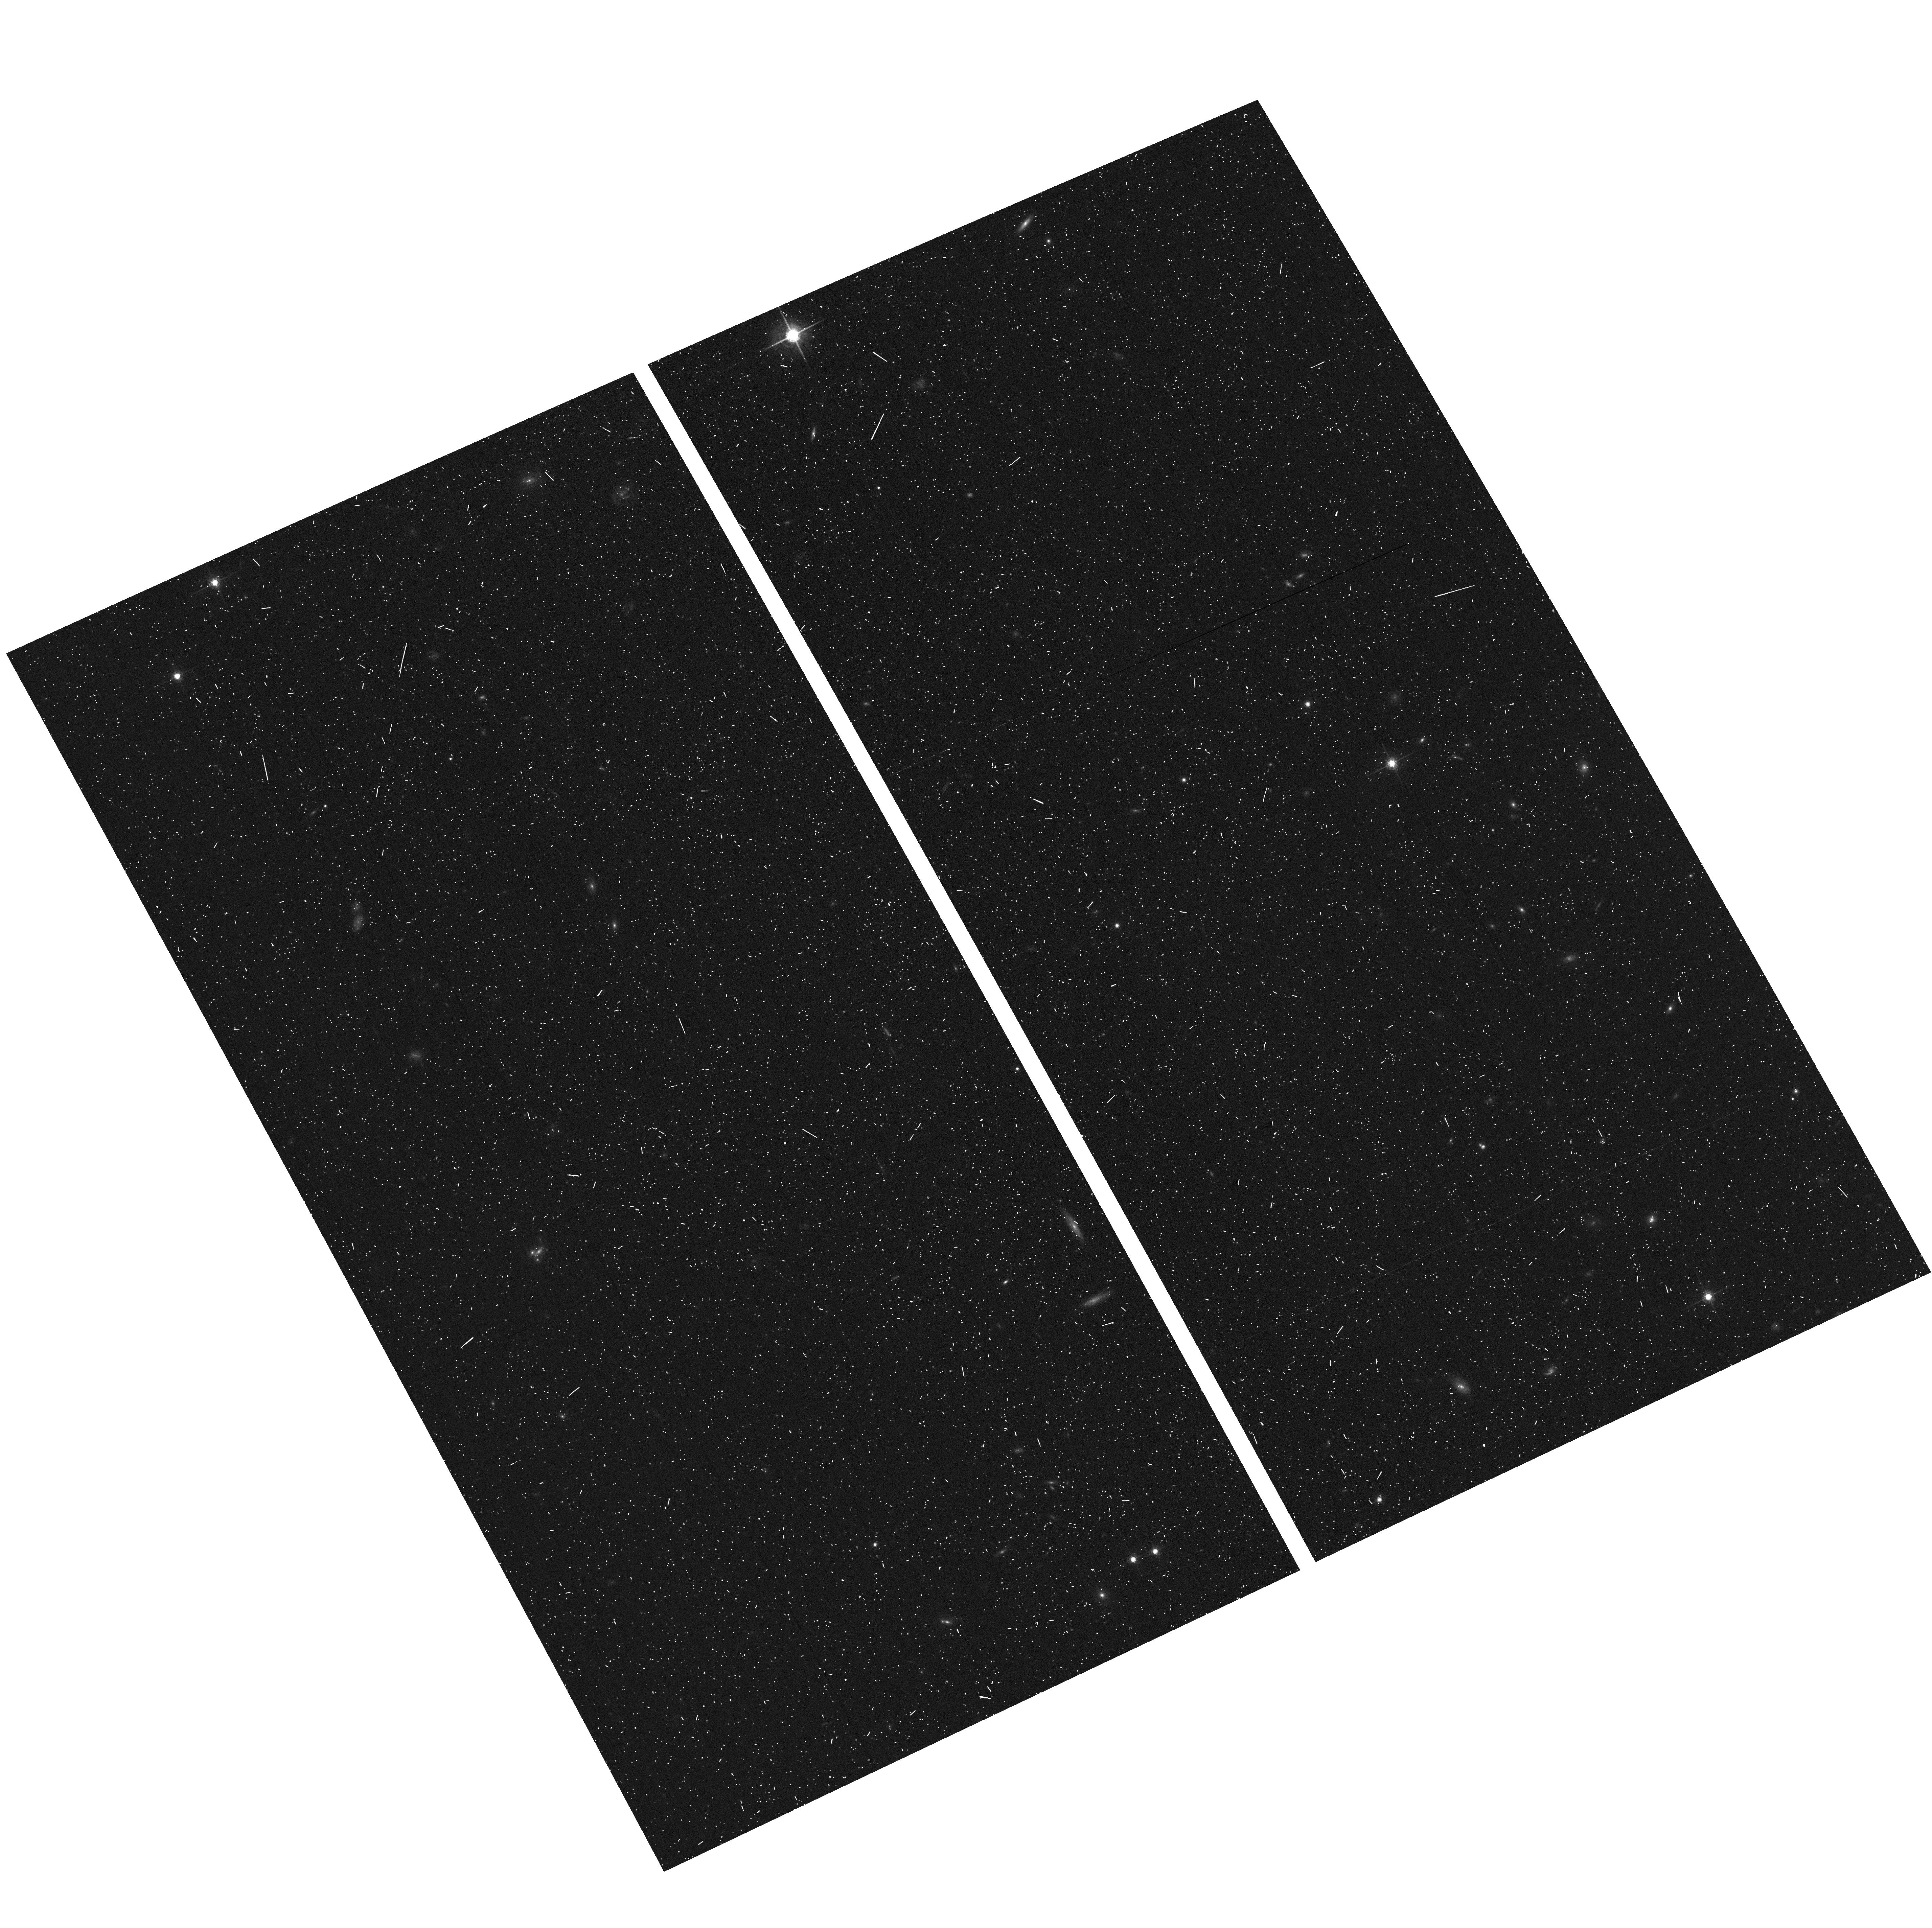
Target: MACS1423+2404-ACSPAR2. Instrument: ACS/WFC. Filter: F775W. Exposure: 6 min. Observation ID: hst_12790_b1_acs_wfc_f775w_jbztb1

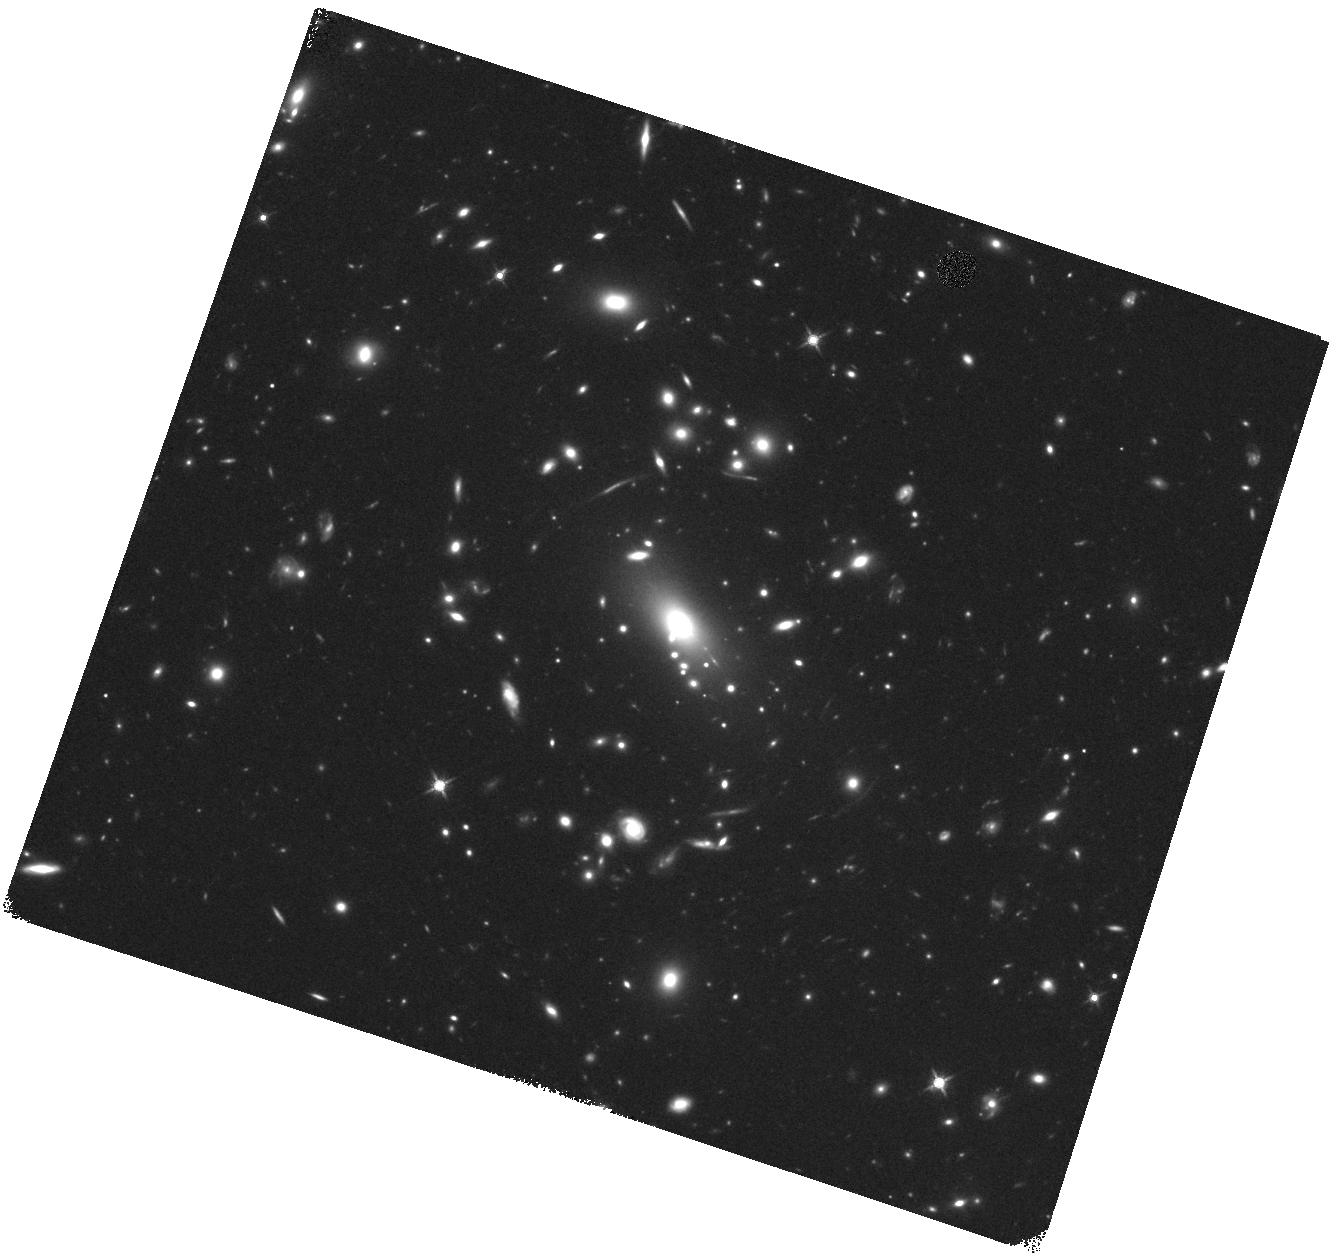
Target: MACS1423+2404. Instrument: WFC3/IR. Filter: F140W. Exposure: 22 min. Observation ID: hst_12790_b6_wfc3_ir_f140w_ibztb6

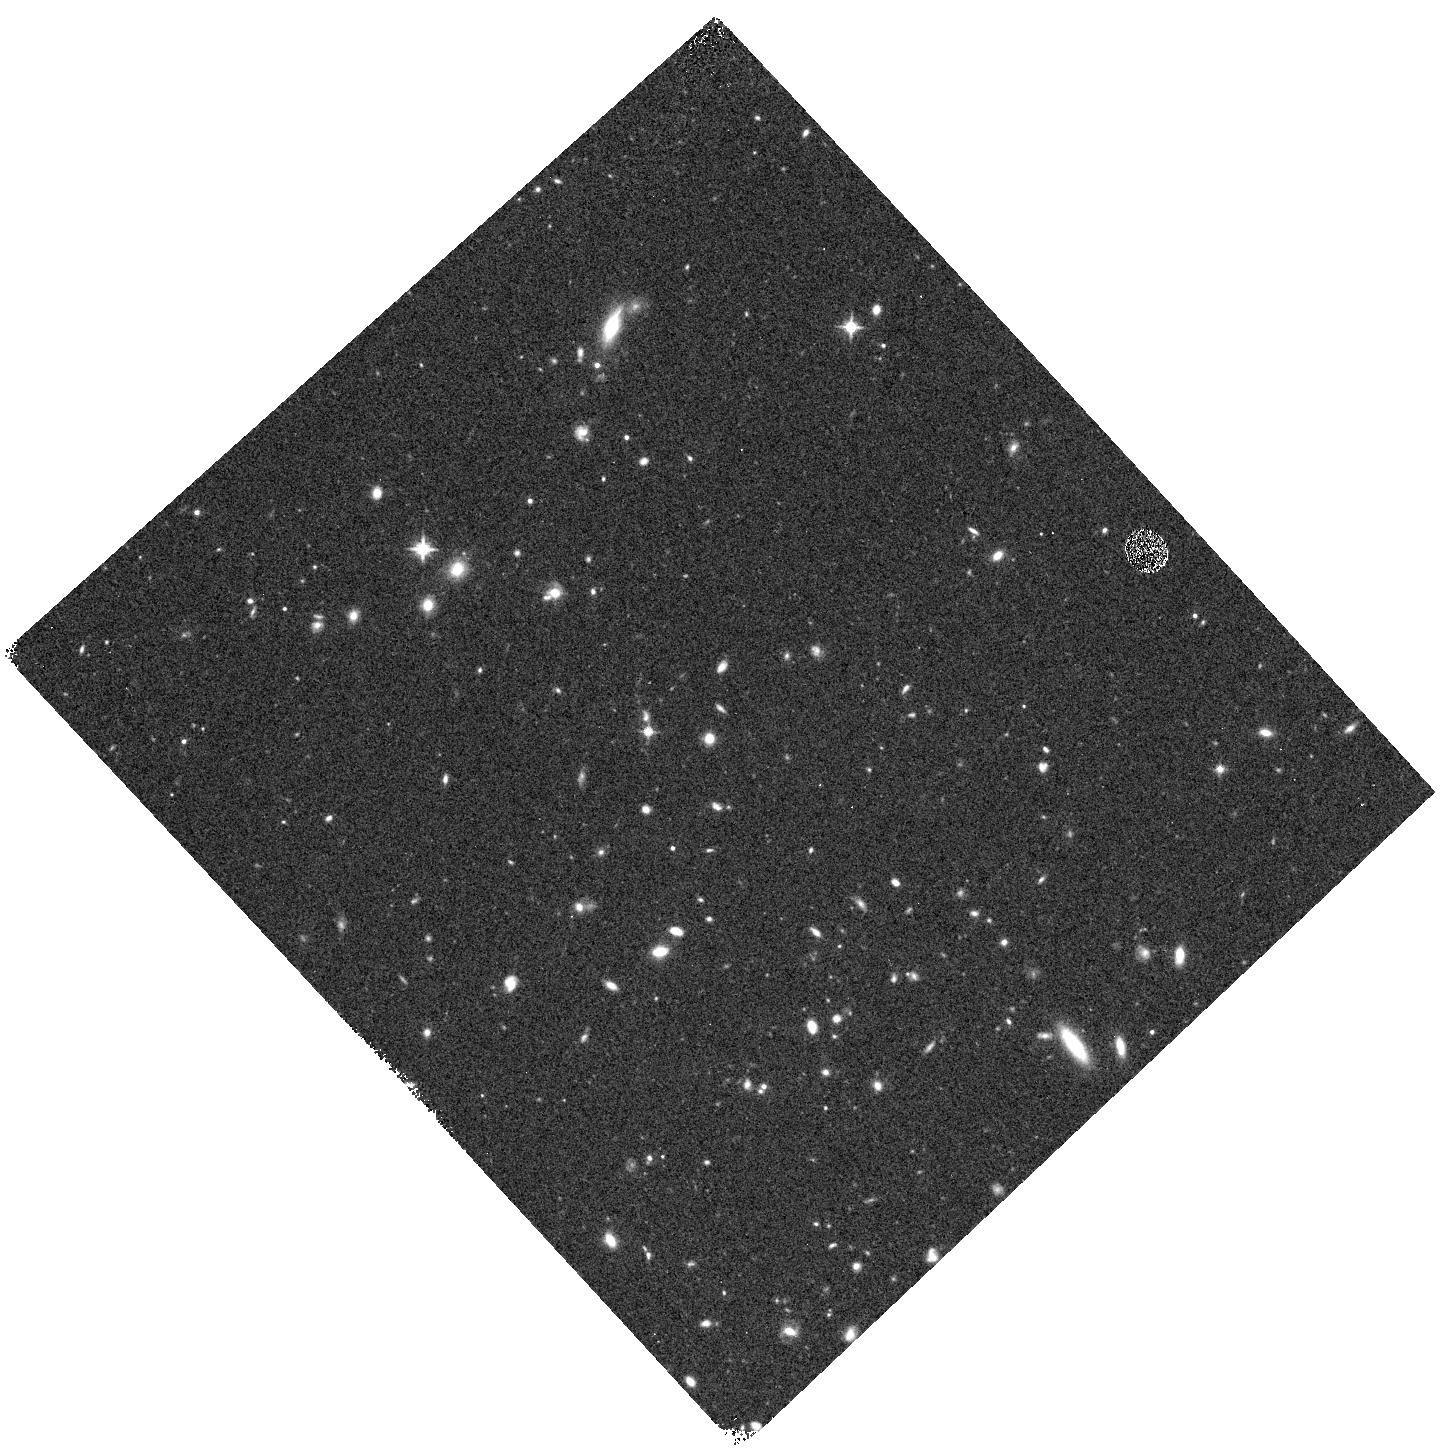
Target: MACS1423+2404-WFC3PAR1. Instrument: WFC3/IR. Filter: F125W. Exposure: 12 min. Observation ID: hst_12790_a0_wfc3_ir_f125w_ibzta0

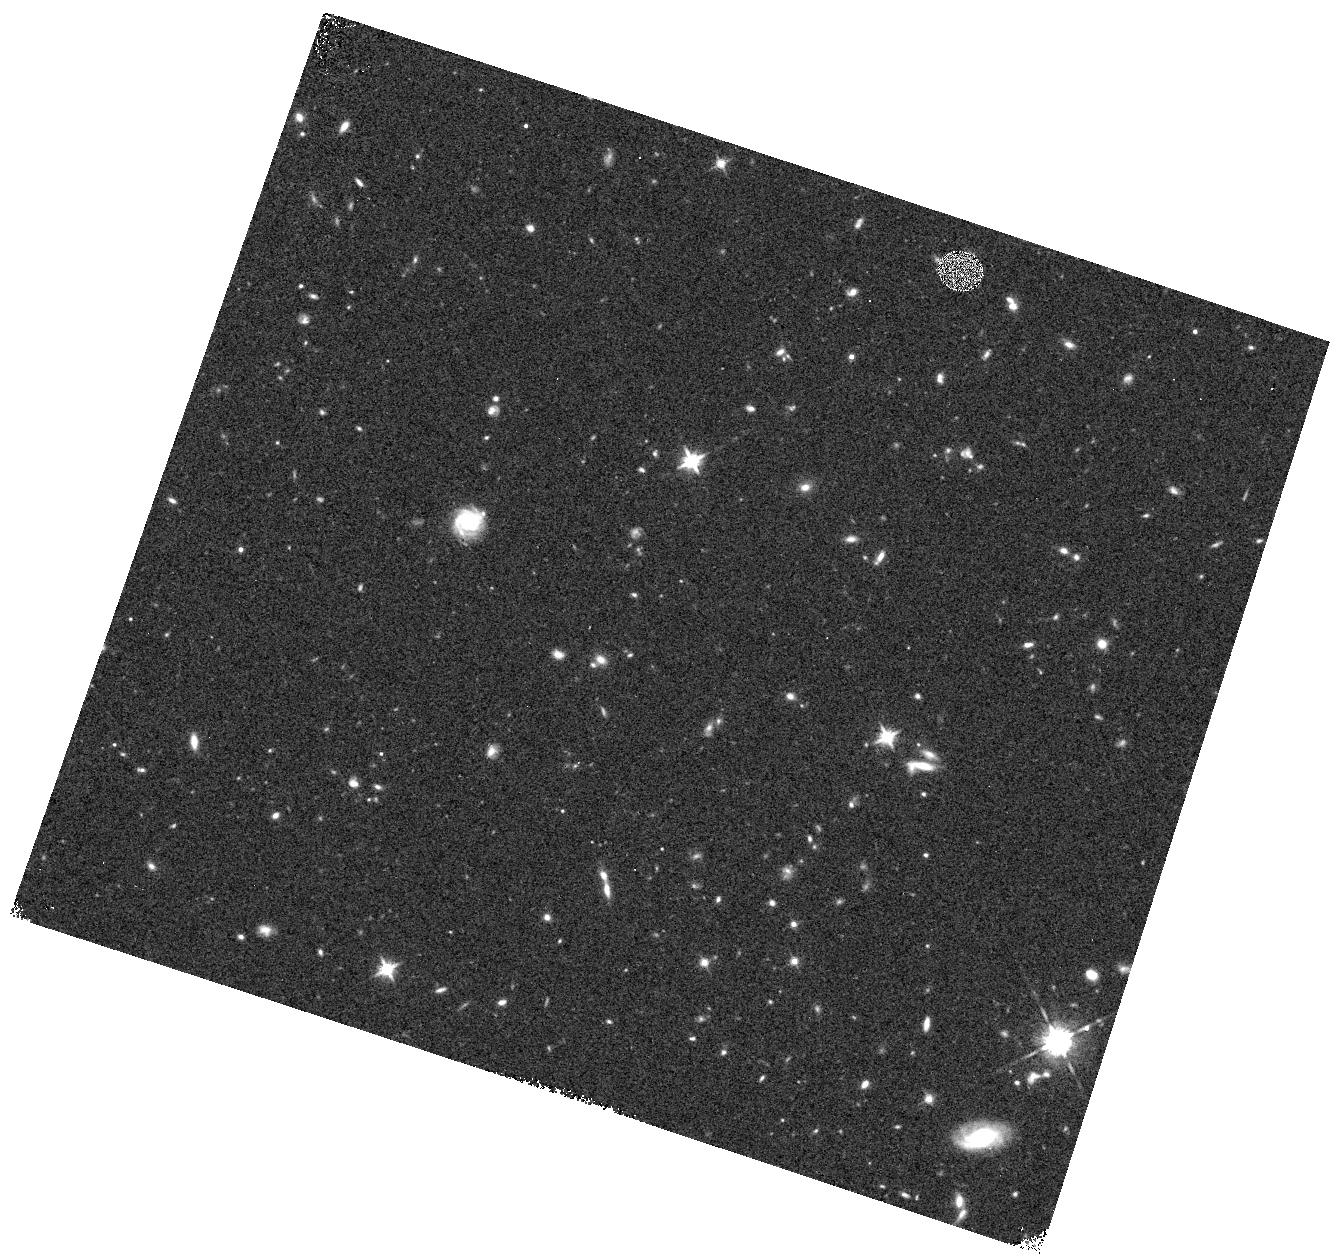
Target: MACS1423+2404-WFC3PAR2. Instrument: WFC3/IR. Filter: F125W. Exposure: 12 min. Observation ID: hst_12790_b7_wfc3_ir_f125w_ibztb7

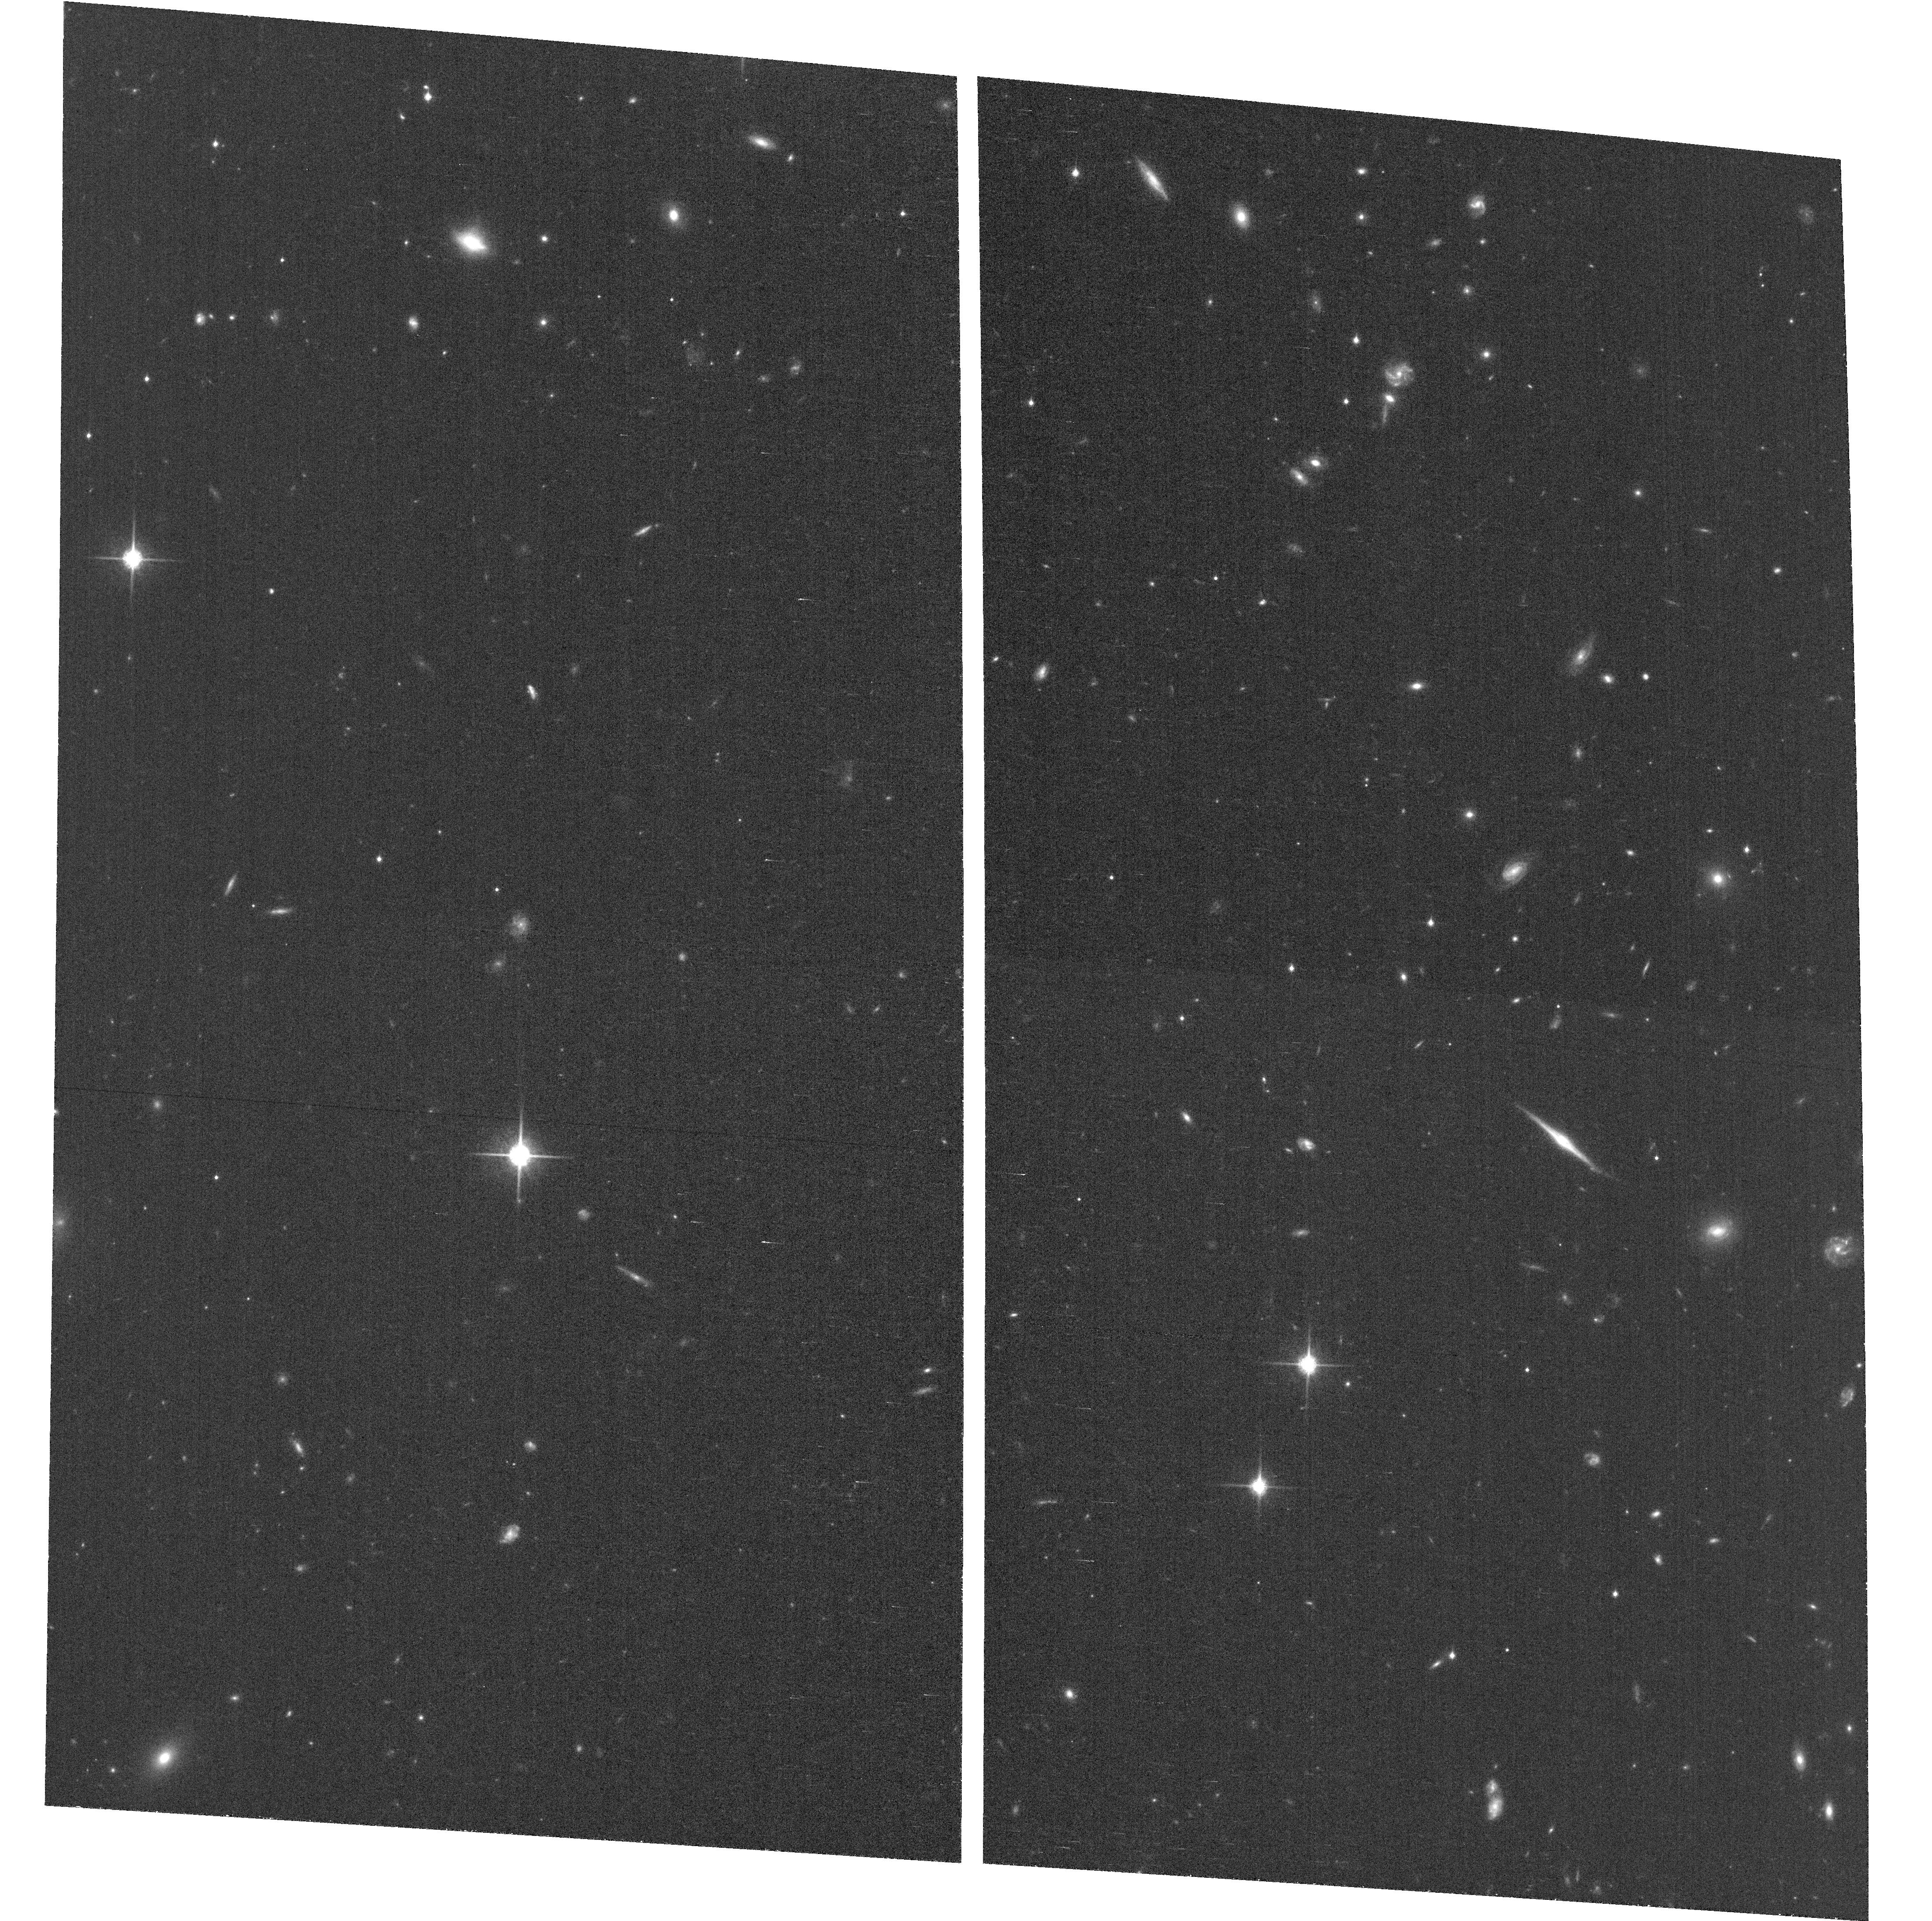
Target: MACS1423+2404-ACSPAR1. Instrument: ACS/WFC. Filter: F850LP. Exposure: 1 h. Observation ID: hst_12790_a6_acs_wfc_f850lp_jbzta6

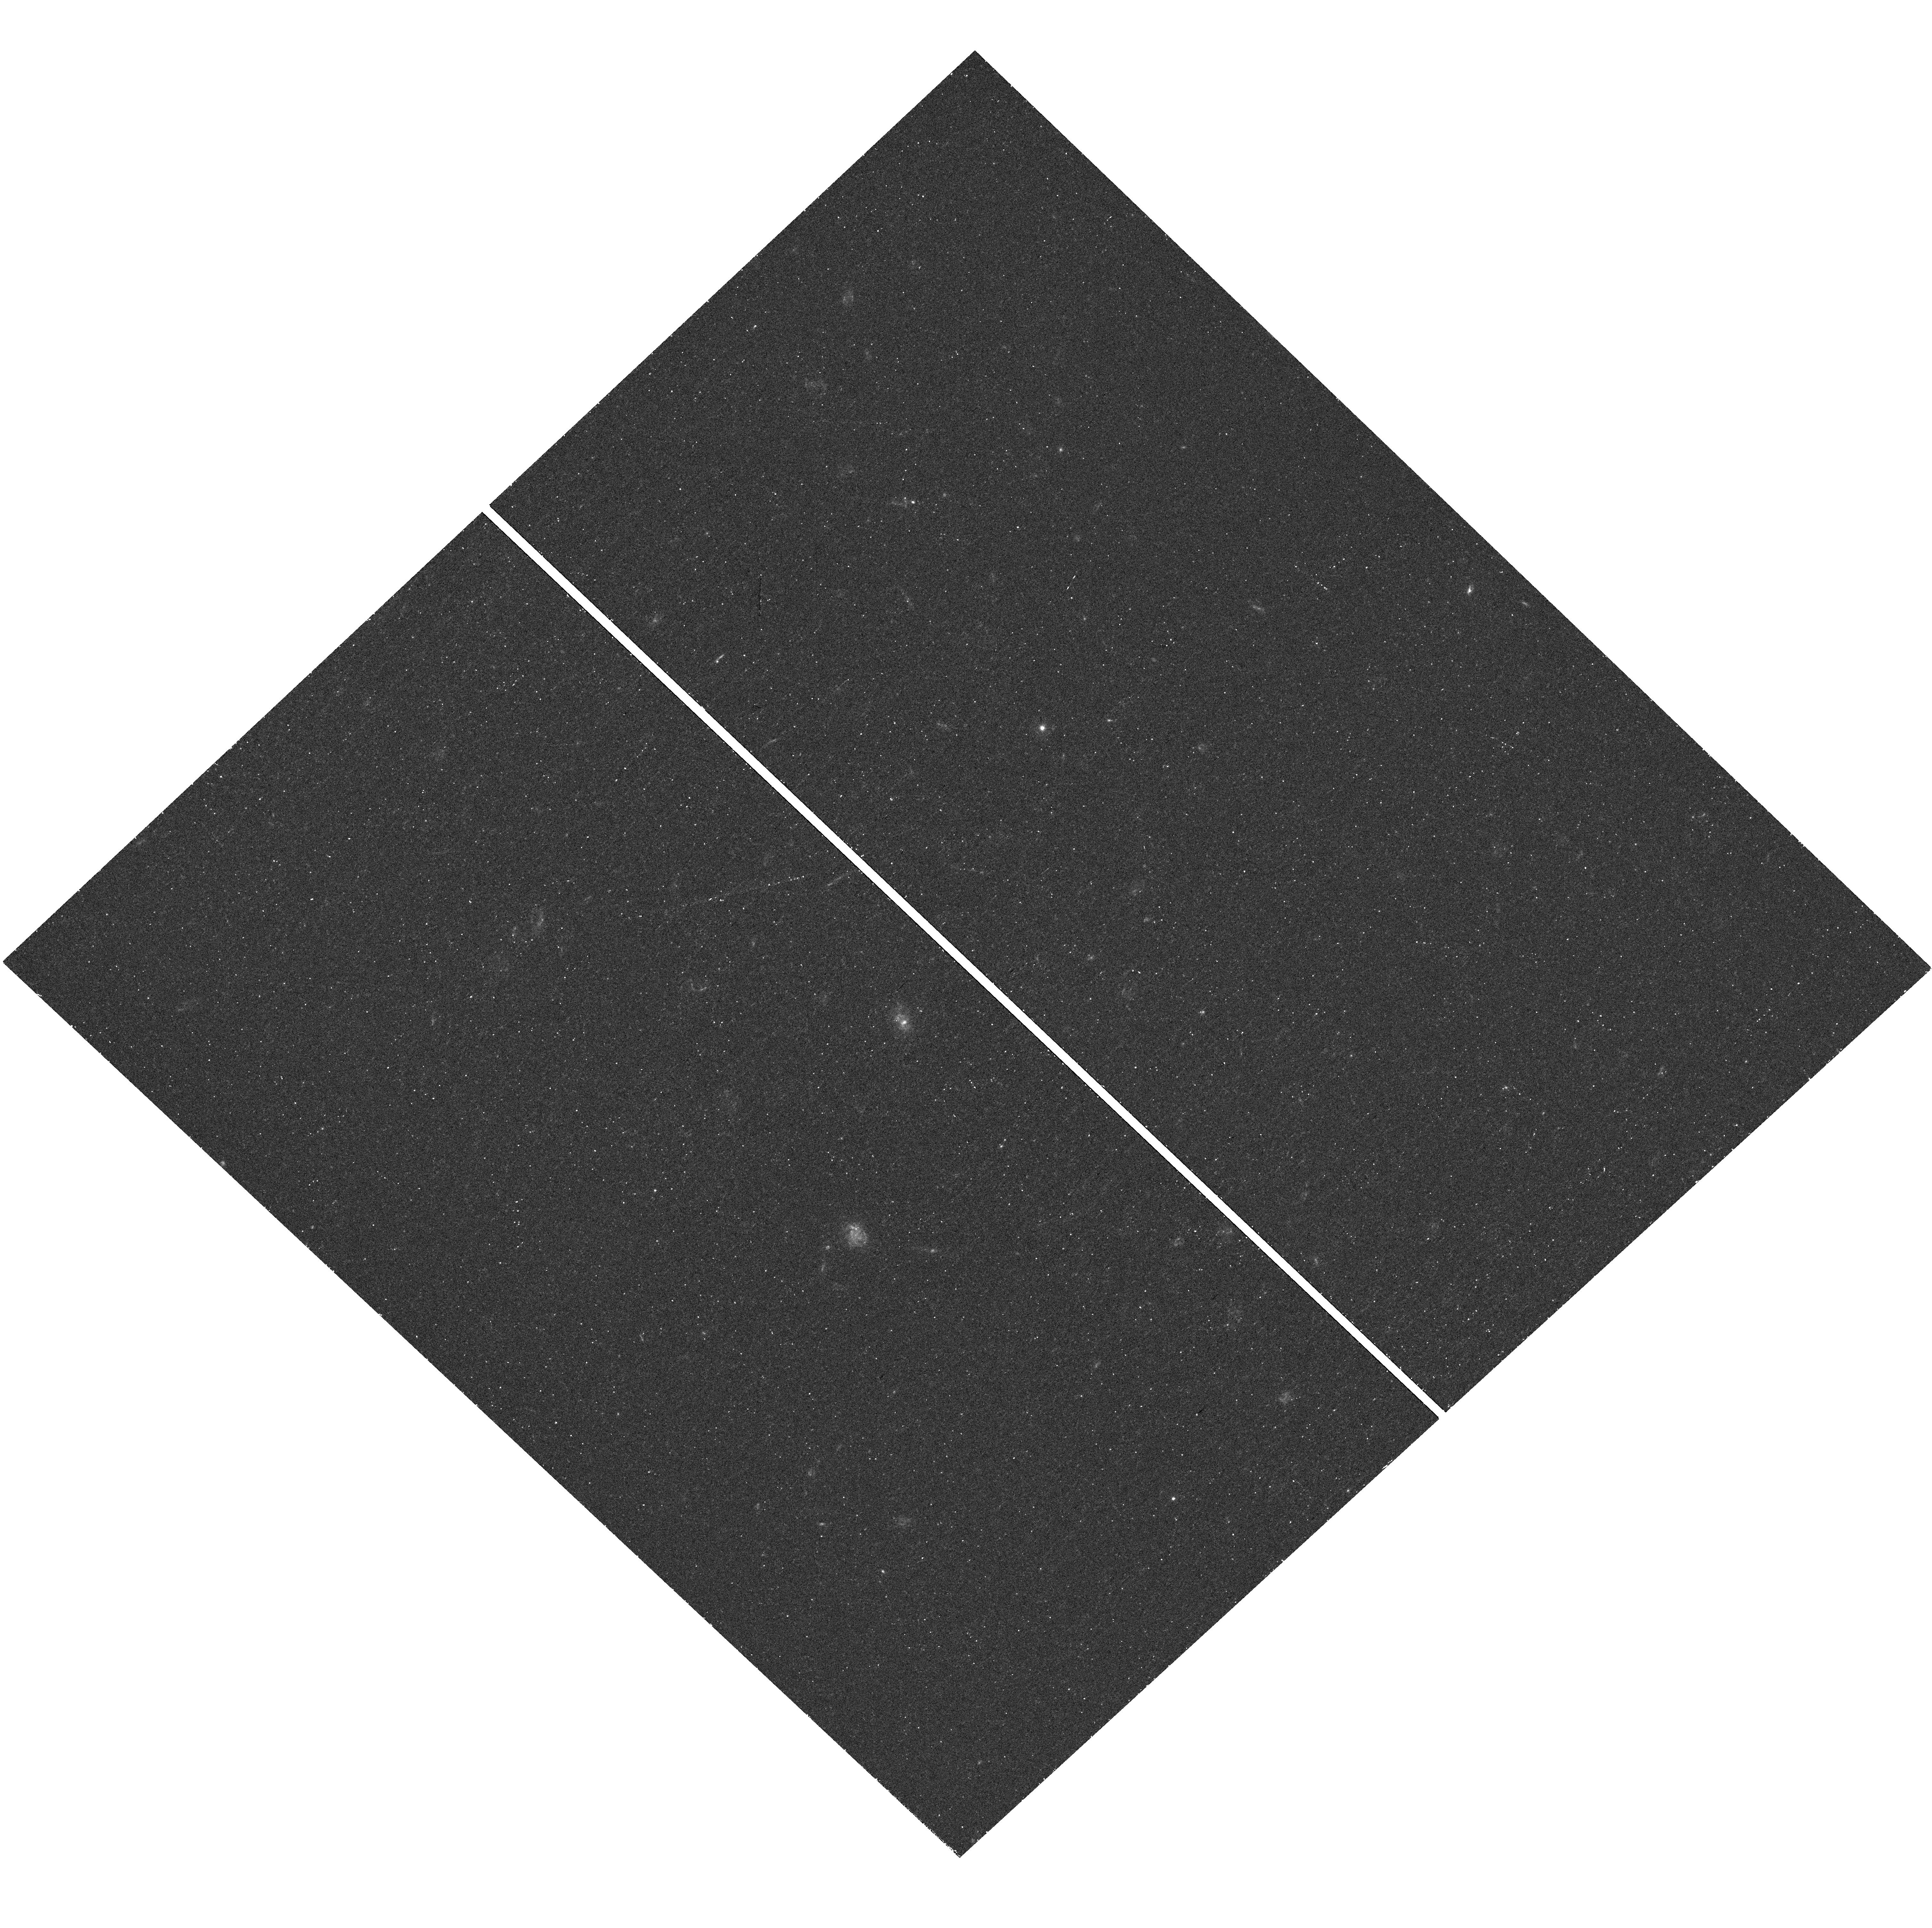
Target: MACS1423+2404. Instrument: WFC3/UVIS. Filter: F390W. Exposure: 21 min. Observation ID: hst_12790_a6_wfc3_uvis_f390w_ibzta6

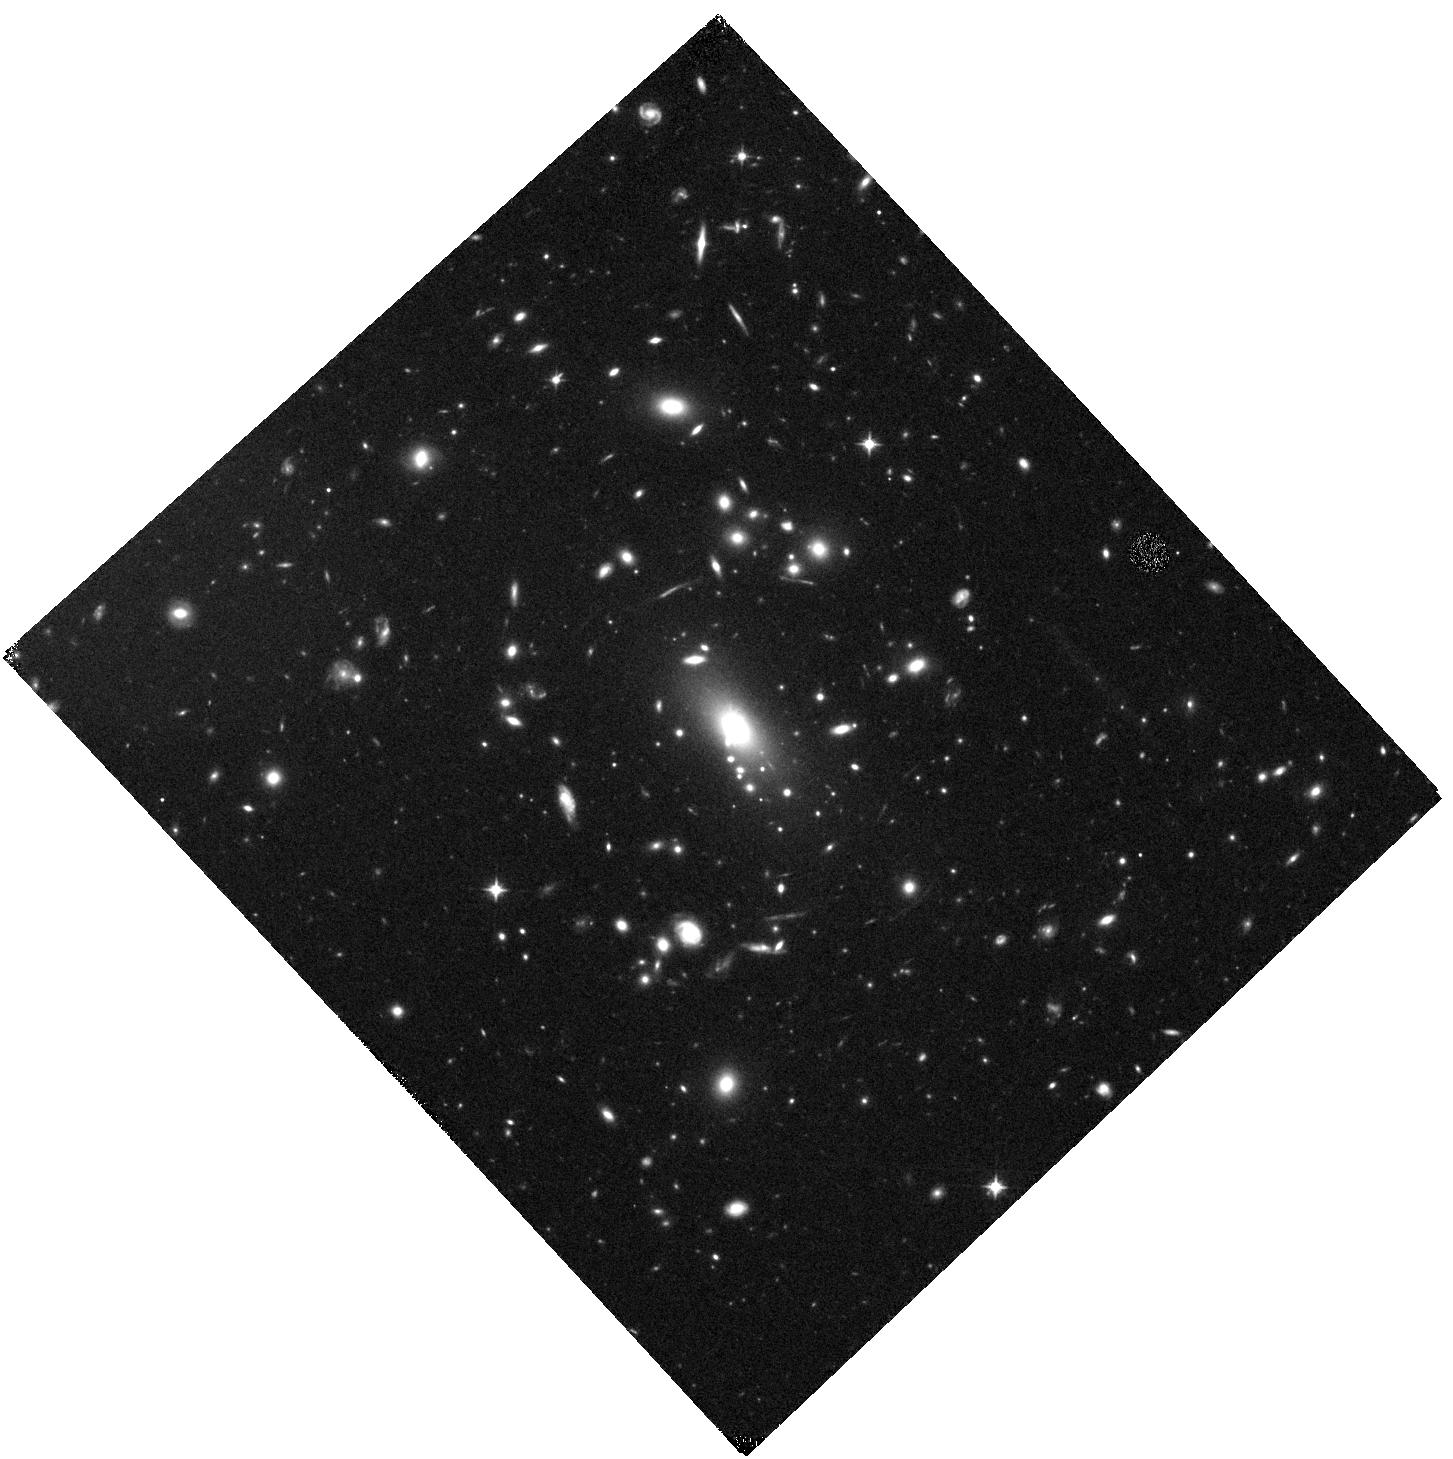
Target: MACS1423+2404. Instrument: WFC3/IR. Filter: F105W. Exposure: 25 min. Observation ID: hst_12790_a4_wfc3_ir_f105w_ibzta4

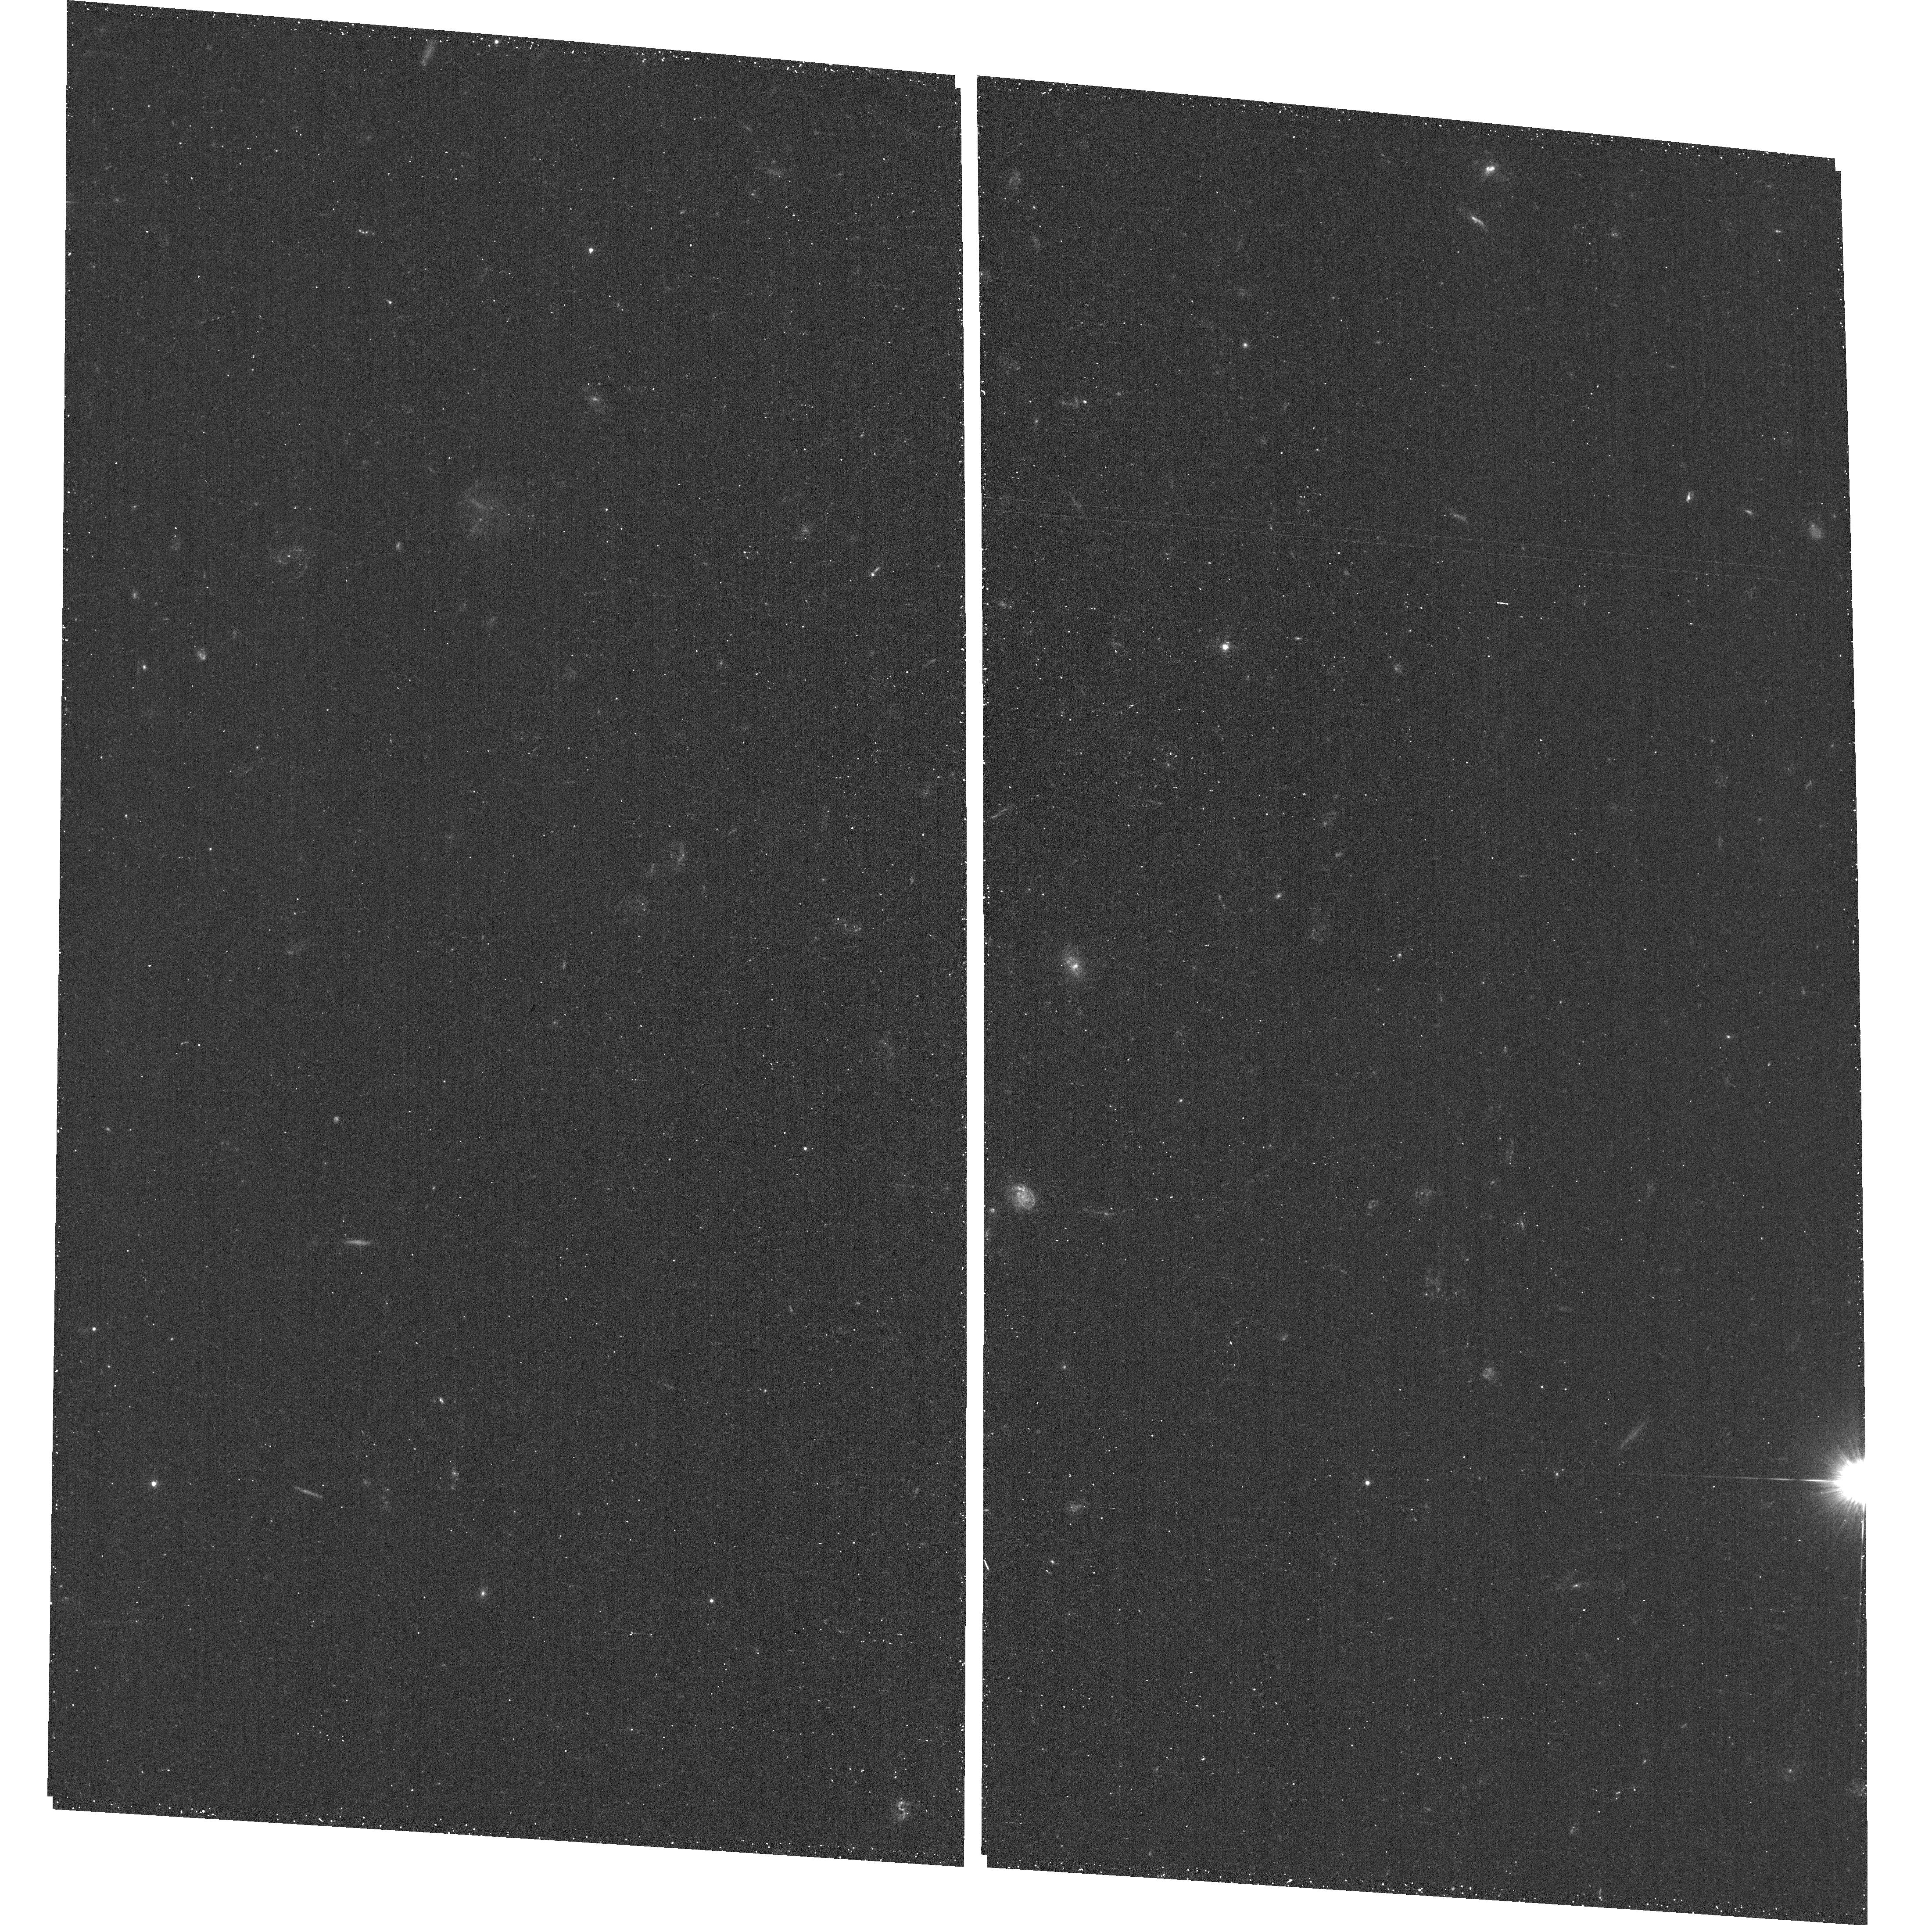
Target: MACS1423+2404. Instrument: ACS/WFC. Filter: F435W. Exposure: 18 min. Observation ID: hst_12790_a3_acs_wfc_f435w_jbzta3

Through a Lens, Darkly - New Constraints on the Fundamental Components of the Cosmos (PI: Postman, Marc)

As the most massive objects in the universe, galaxy clusters represent important signposts in our story of structure evolution, and are the ultimate telescopic lenses, placing gravitationally lensed galaxies from the earliest epochs in comfortable reach for careful study. We take full advantage of the refurbished ACS and WFC3 cameras to deliver deep 14-filter images of 25 carefully chosen clusters. These will enable us to address timely and substantive questions about dark matter, dark energy, and galaxy evolution well beyond z=7. These X-ray clusters are chosen to be free of lensing bias and to span a wide range of redshift and mass. By combining strong and weak lensing, we will obtain the definitive mass profile of relaxed clusters to confront the distinctive prediction of the standard LambdaCDM model. Detailed maps of internal structure will be enabled by ~1, 000 new multiply-imaged lensed sources to AB=26, all with precise (2% x (1+z)) photometric redshift measurements, thanks to WFC3's UV and IR coverage. A supernovae search in parallel (with low magnification uncertainties) will extend the Hubble diagram of SN1a to z>1.5, testing the constancy of dark energy with time and probing progenitor evolution. Our homogeneous panchromatic deep imaging of this cluster sample will constitute a vast legacy archive for studies of the formation and evolution of structure.